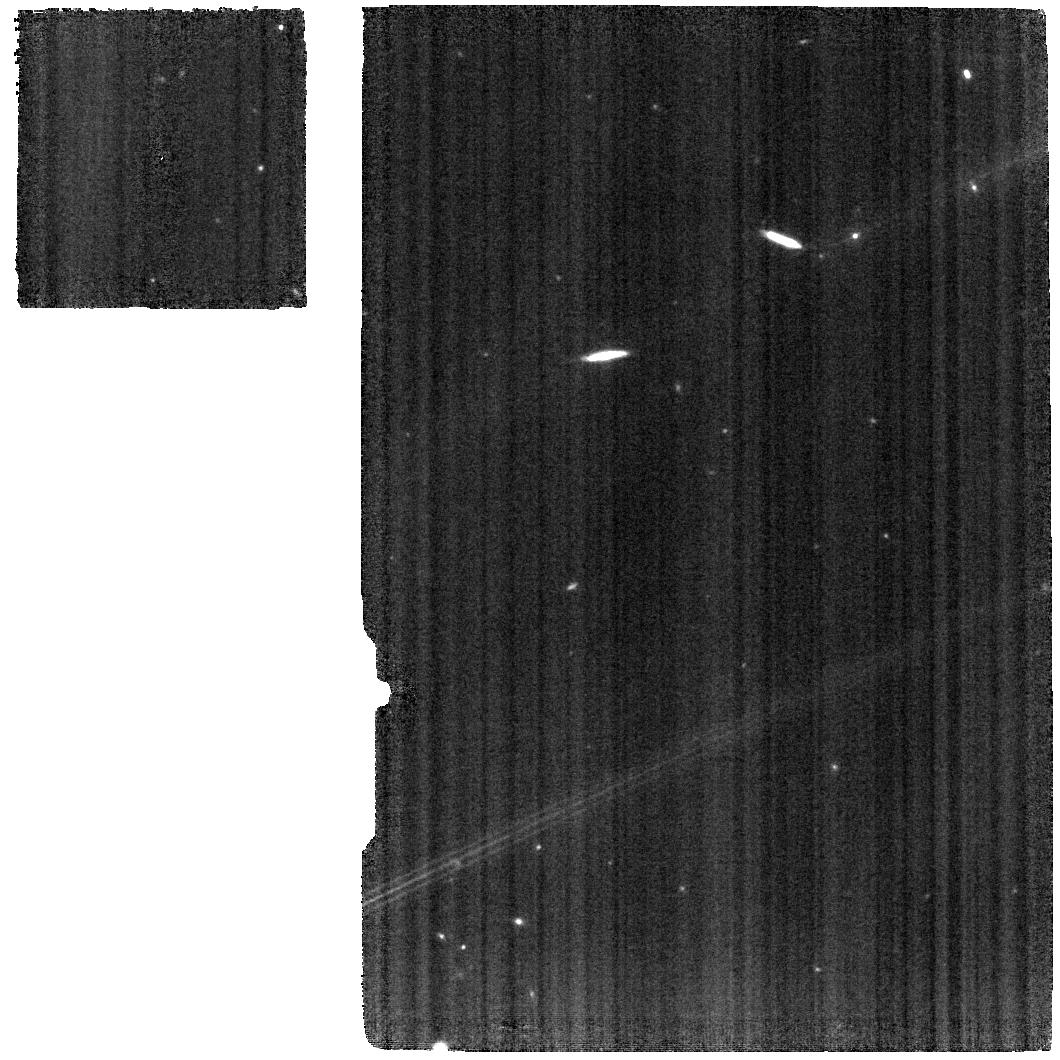
Target: ESO420-G13
Instrument: MIRI
Filter: F1000W
Exposure: 11 min
Observation ID: jw01875-o001_t001_miri_f1000w

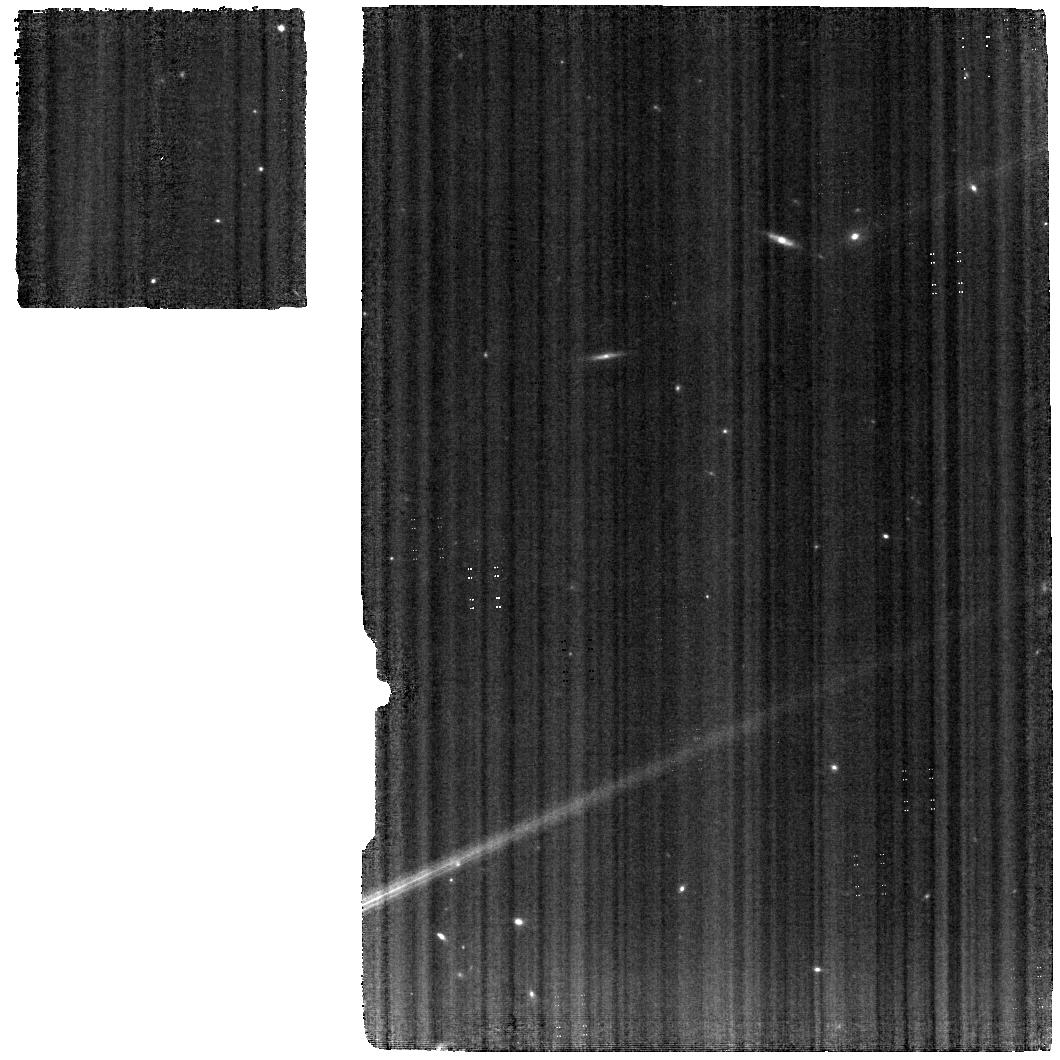
Target: ESO420-G13
Instrument: MIRI
Filter: F560W
Exposure: 15 min
Observation ID: jw01875-o001_t001_miri_f560w

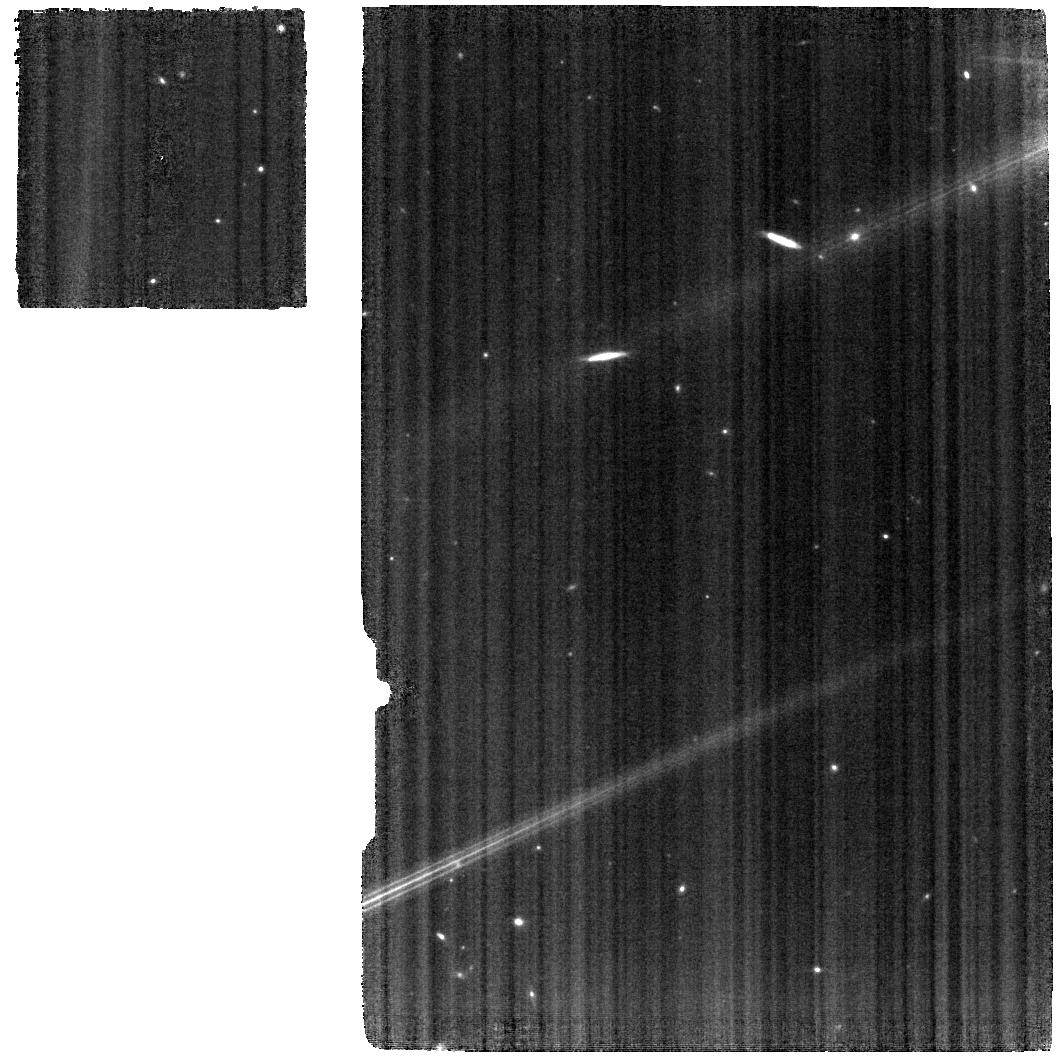
Target: ESO420-G13
Instrument: MIRI
Filter: F770W
Exposure: 15 min
Observation ID: jw01875-o001_t001_miri_f770w

Kinetic and Chemical feedback in Radio-Quiet AGN as a driver of the Galaxy Evolution - Revealed in ESO 420-G13 (PI: Fernandez Ontiveros, Juan Antonio)

We propose JWST/MIRI medium resolution spectroscopic observations of the multi-phase outflow in ESO 420-G13 to obtain: i) the mass and the energy budget for both the ionized and the molecular wind components; ii) the first IR-based determination of the chemical abundances and the metal-loading factor in a AGN-driven outflow. The mass and the energy budget will then be compared with current AGN feedback simulations, to determine the role of the ionized wind in the acceleration and dispersion of the molecular gas and the origin of the outflowing material. IR-based metallicities in the outflow of ESO 420-G13 can provide the first direct evidence of whether AGN-driven outflows regulate the content of heavy elements in galaxies. Chemical abundances based on IR transitions are insensitive to the dust obscuration and the temperature effects that introduce serious biases in stratified and inhomogeneous nebulae, conditions that are expected when a strong galactic wind is present. This study will provide unique insight into the feedback processes in low-luminosity AGN, the most common form of activity in the nearby Universe. ESO 420-G13 represents one of the two cases where a radio-elusive jet has been revealed through its interaction with the ISM, and the only one where the ionized phase of the outflow has been revealed in the [NeII] 12.8 micron emission line, distinguishing this source as an ideal laboratory to study the supermassive black hole-ISM interaction with JWST.